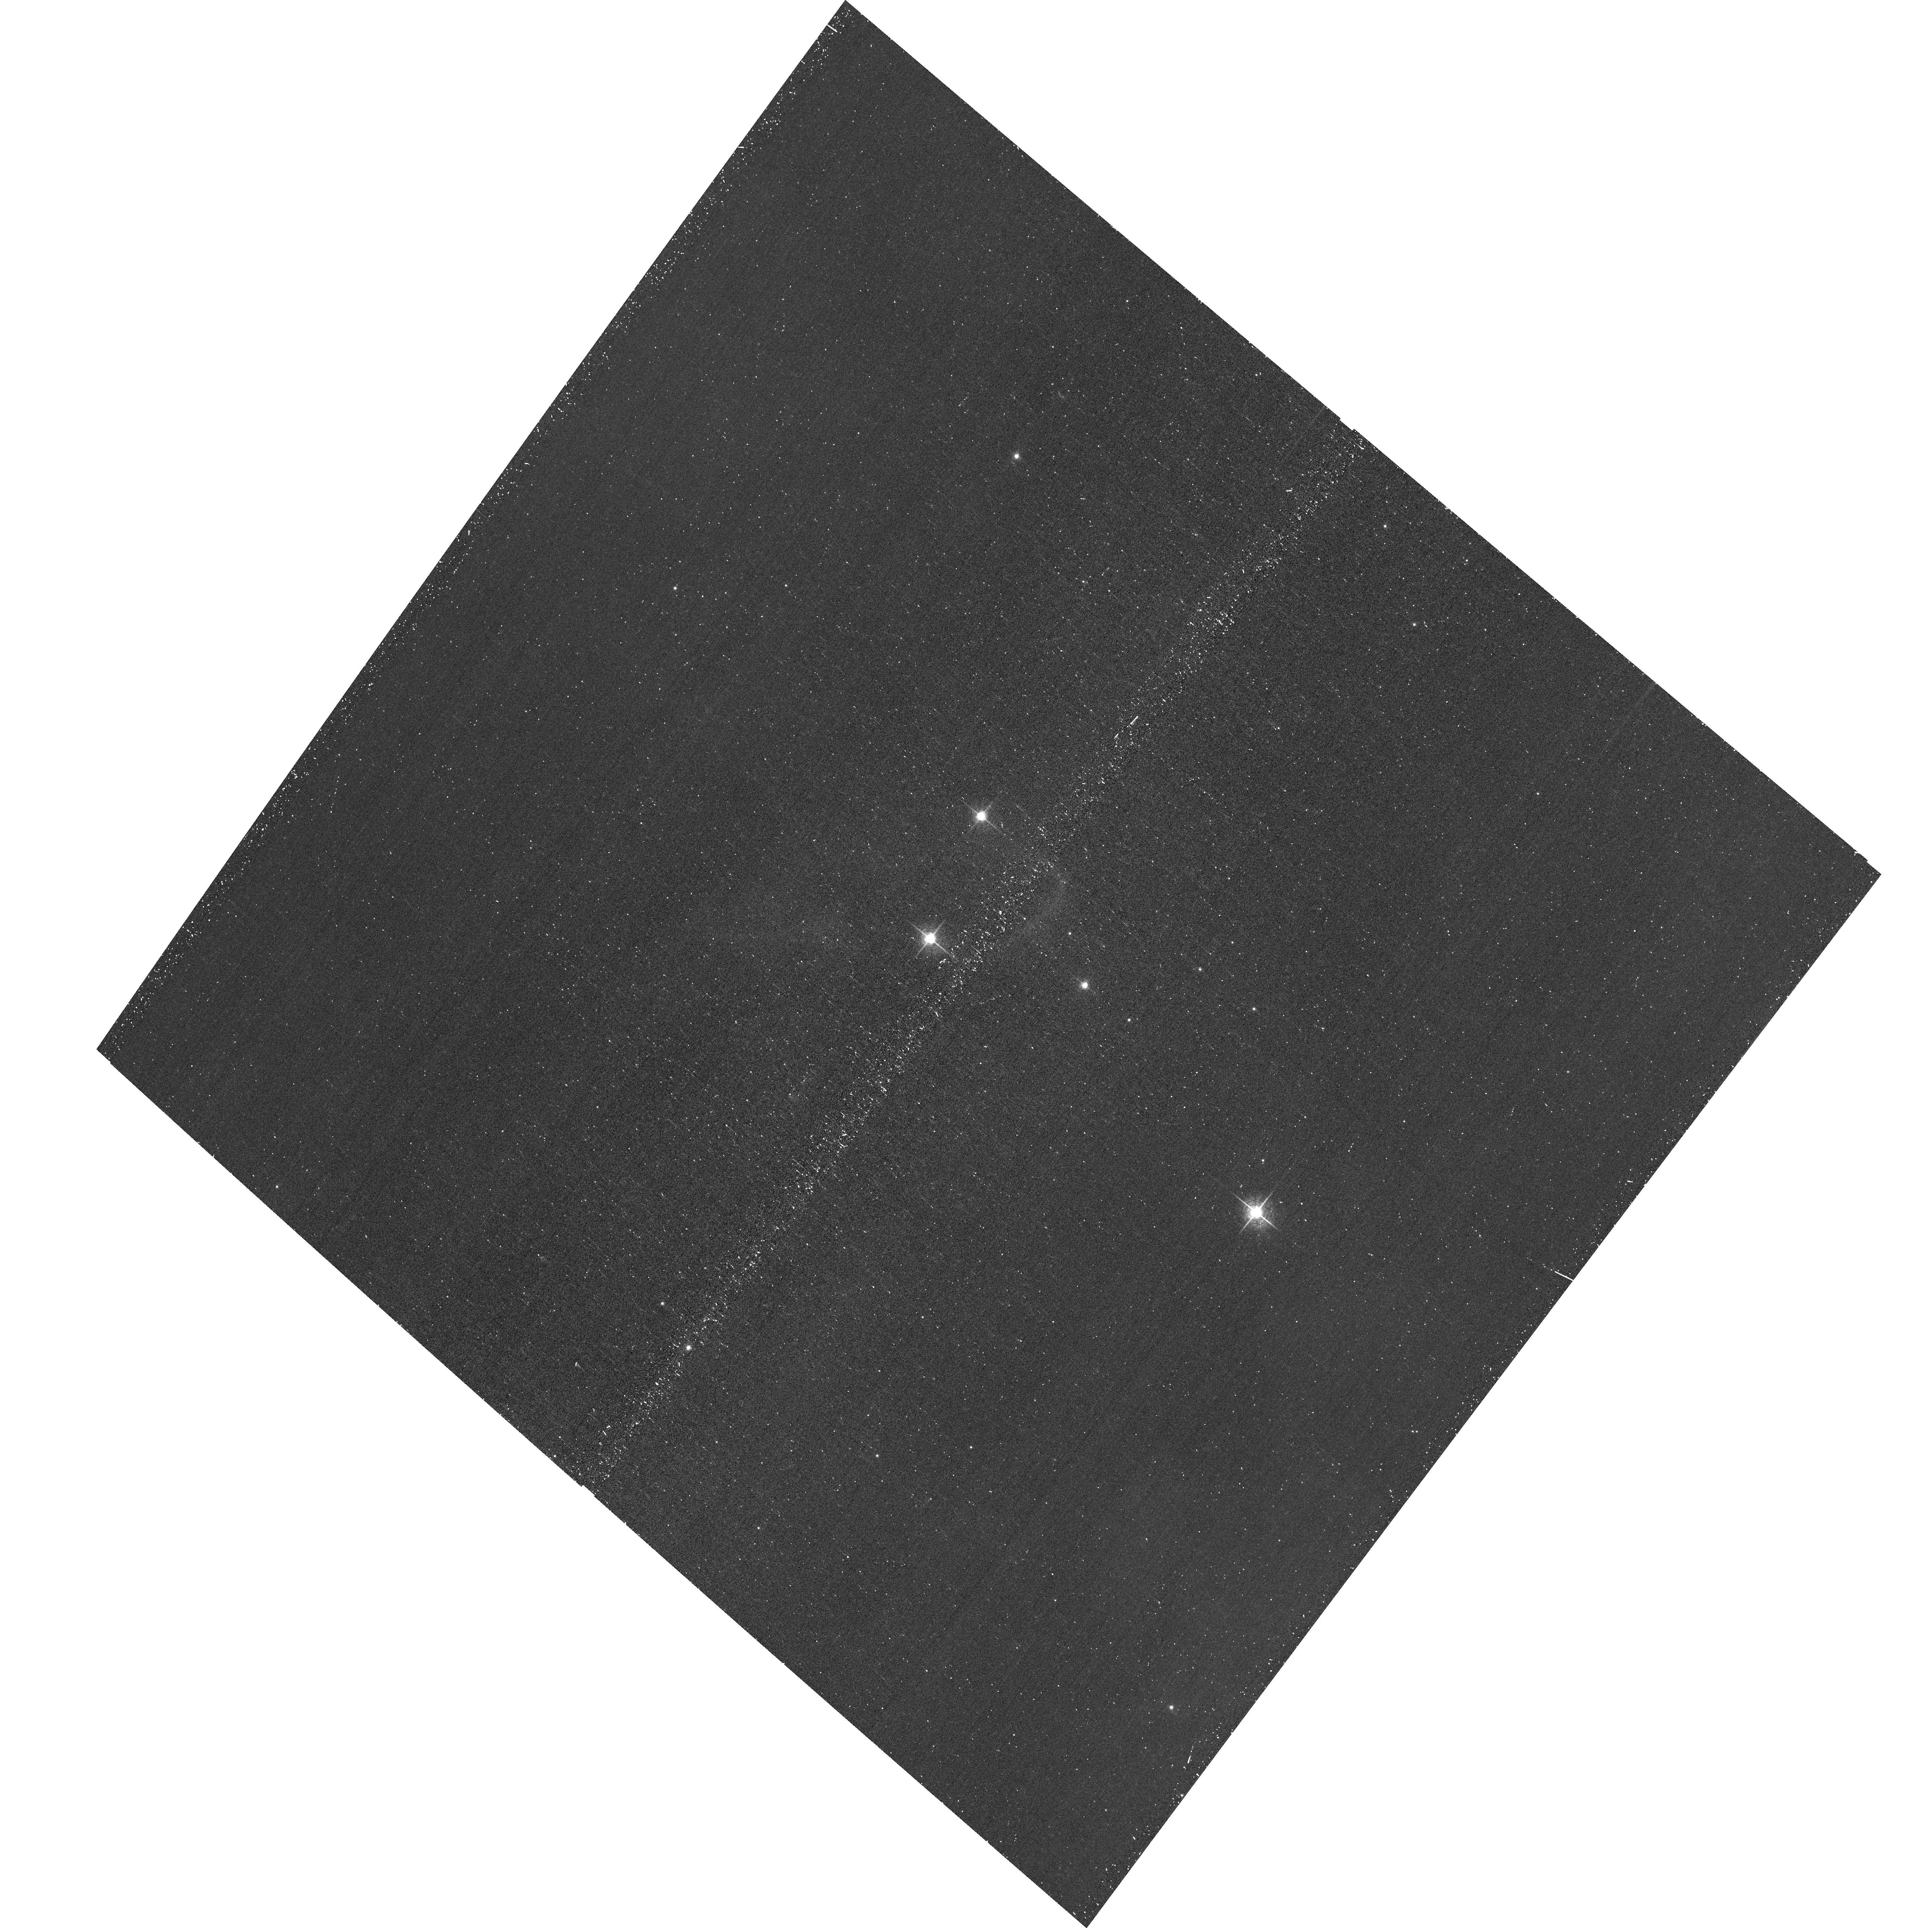
Target: J203448.0+411445
Instrument: ACS/WFC
Filter: F658N
Exposure: 15 min
Observation ID: hst_15208_05_acs_wfc_f658n_jdnn05

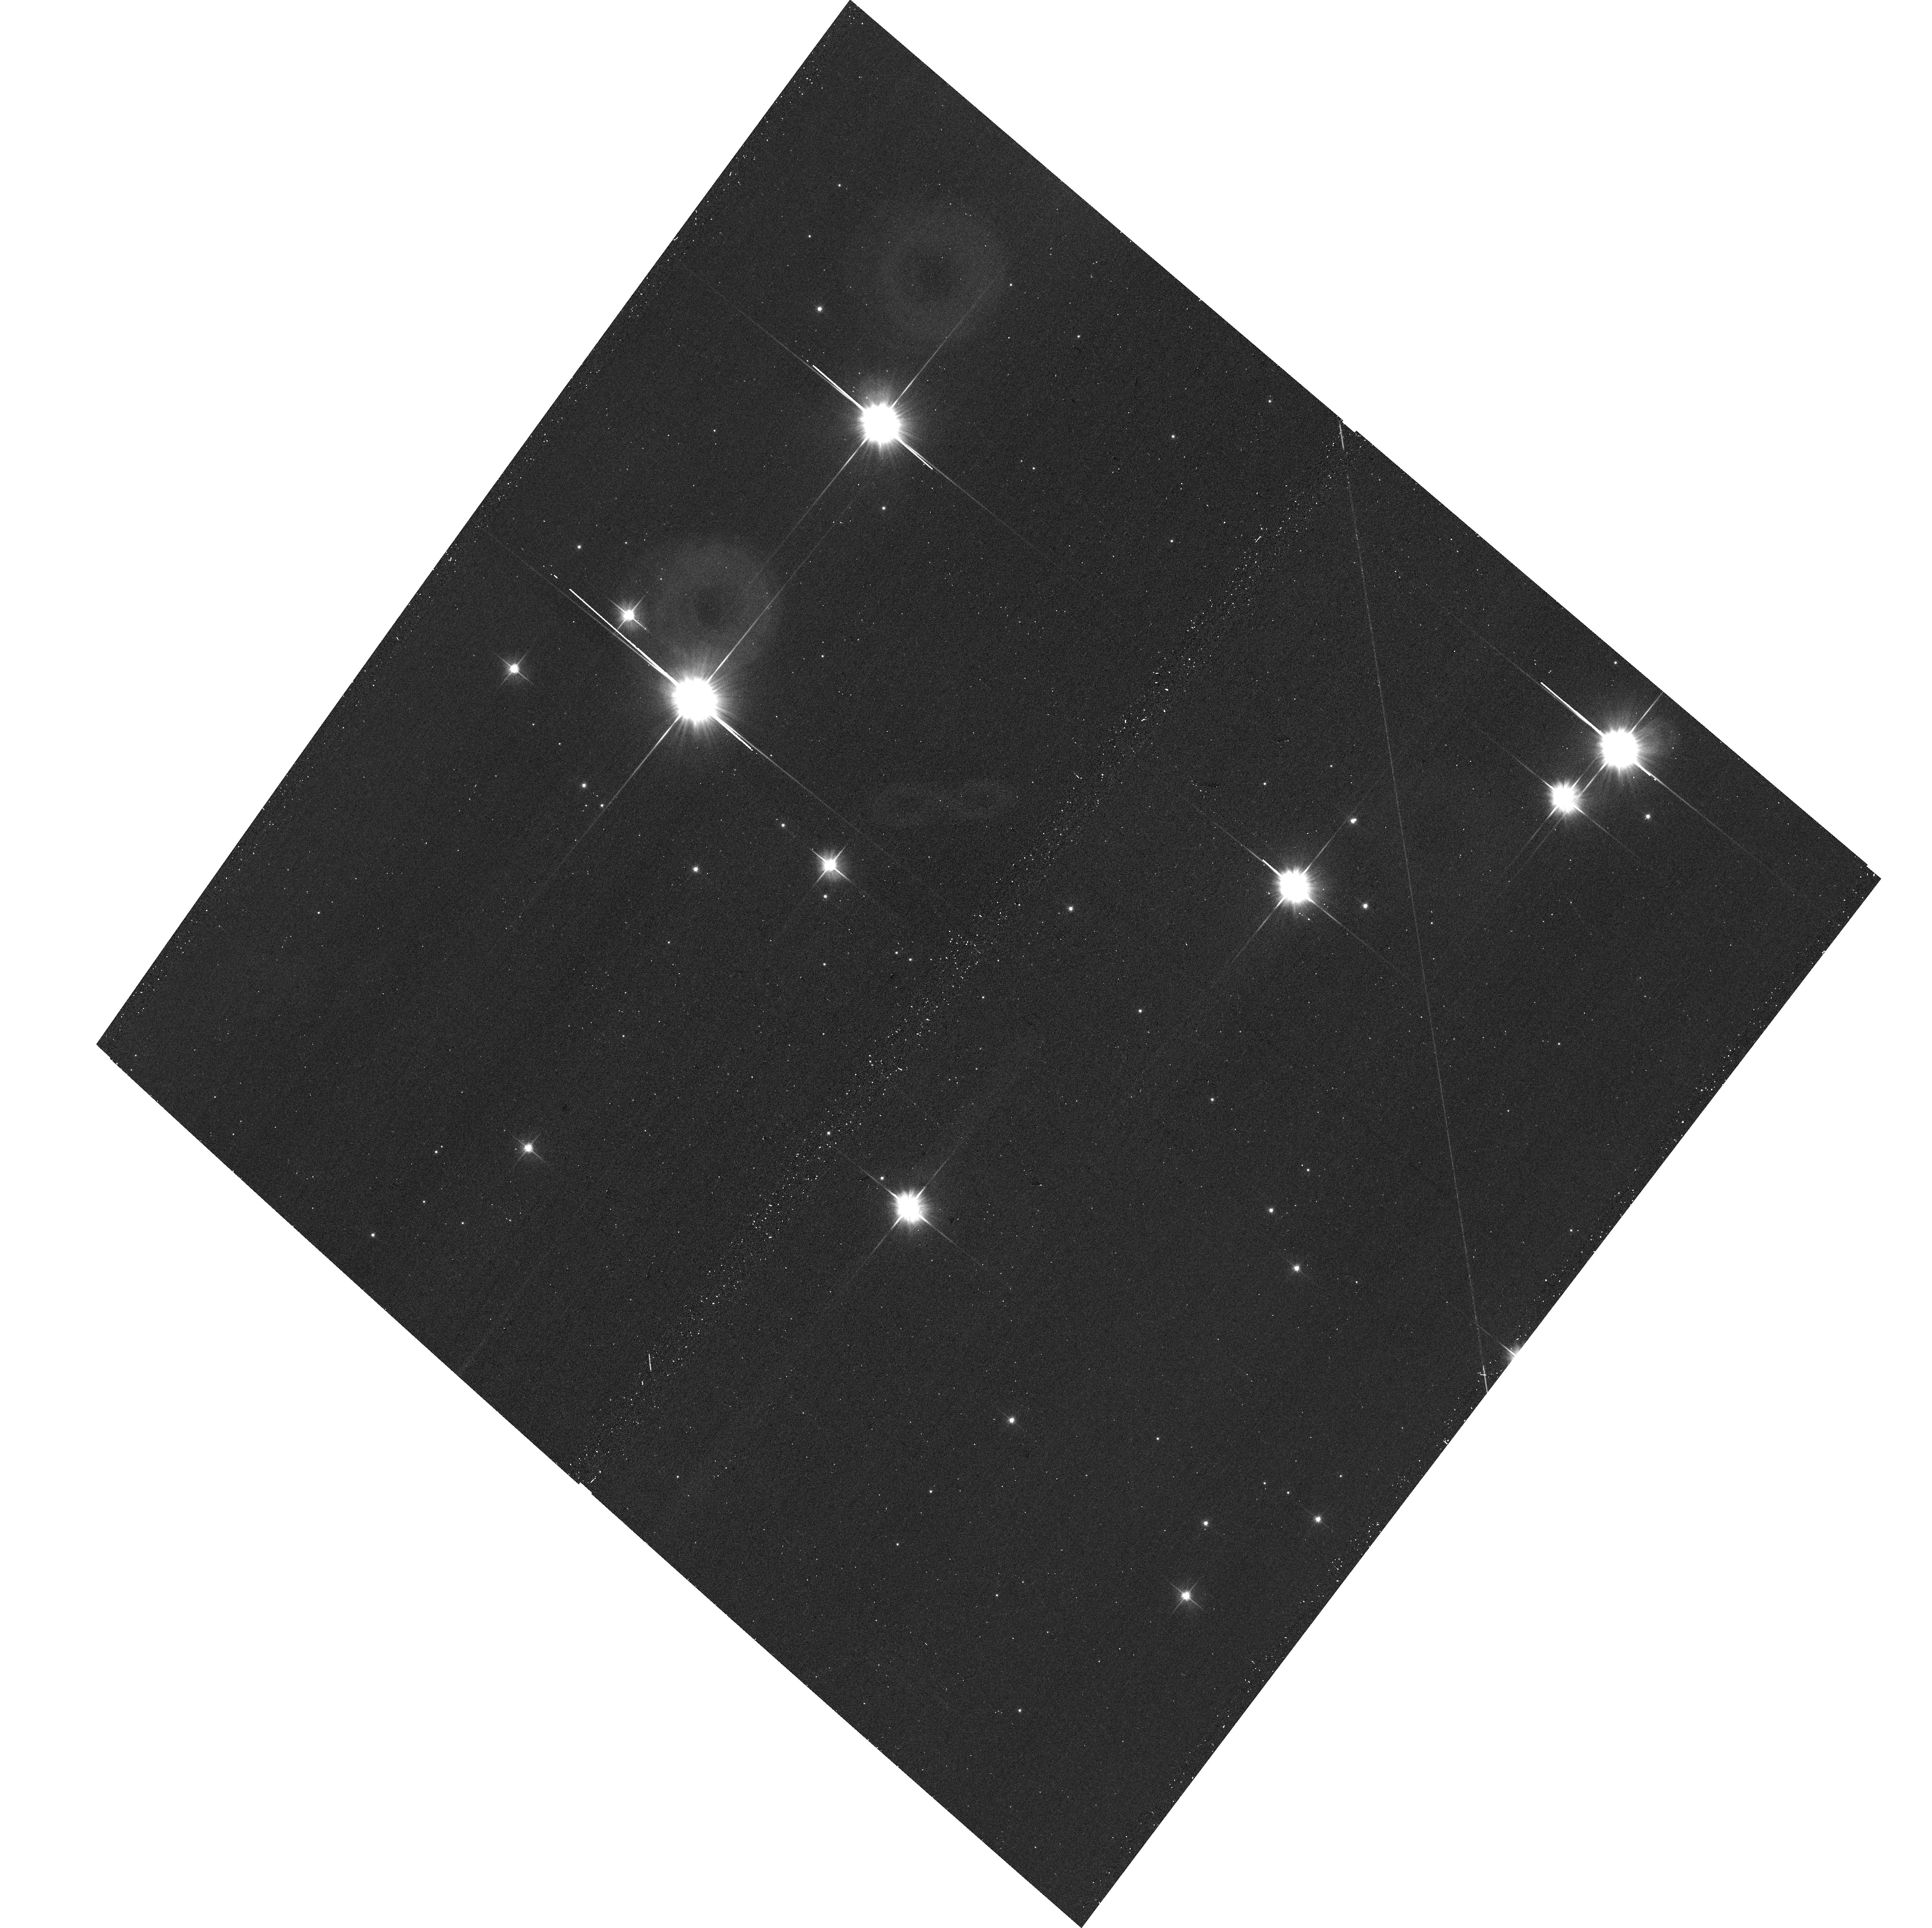
Target: J203642.5+394952
Instrument: ACS/WFC
Filter: F606W
Exposure: 12 min
Observation ID: hst_15208_06_acs_wfc_f606w_jdnn06

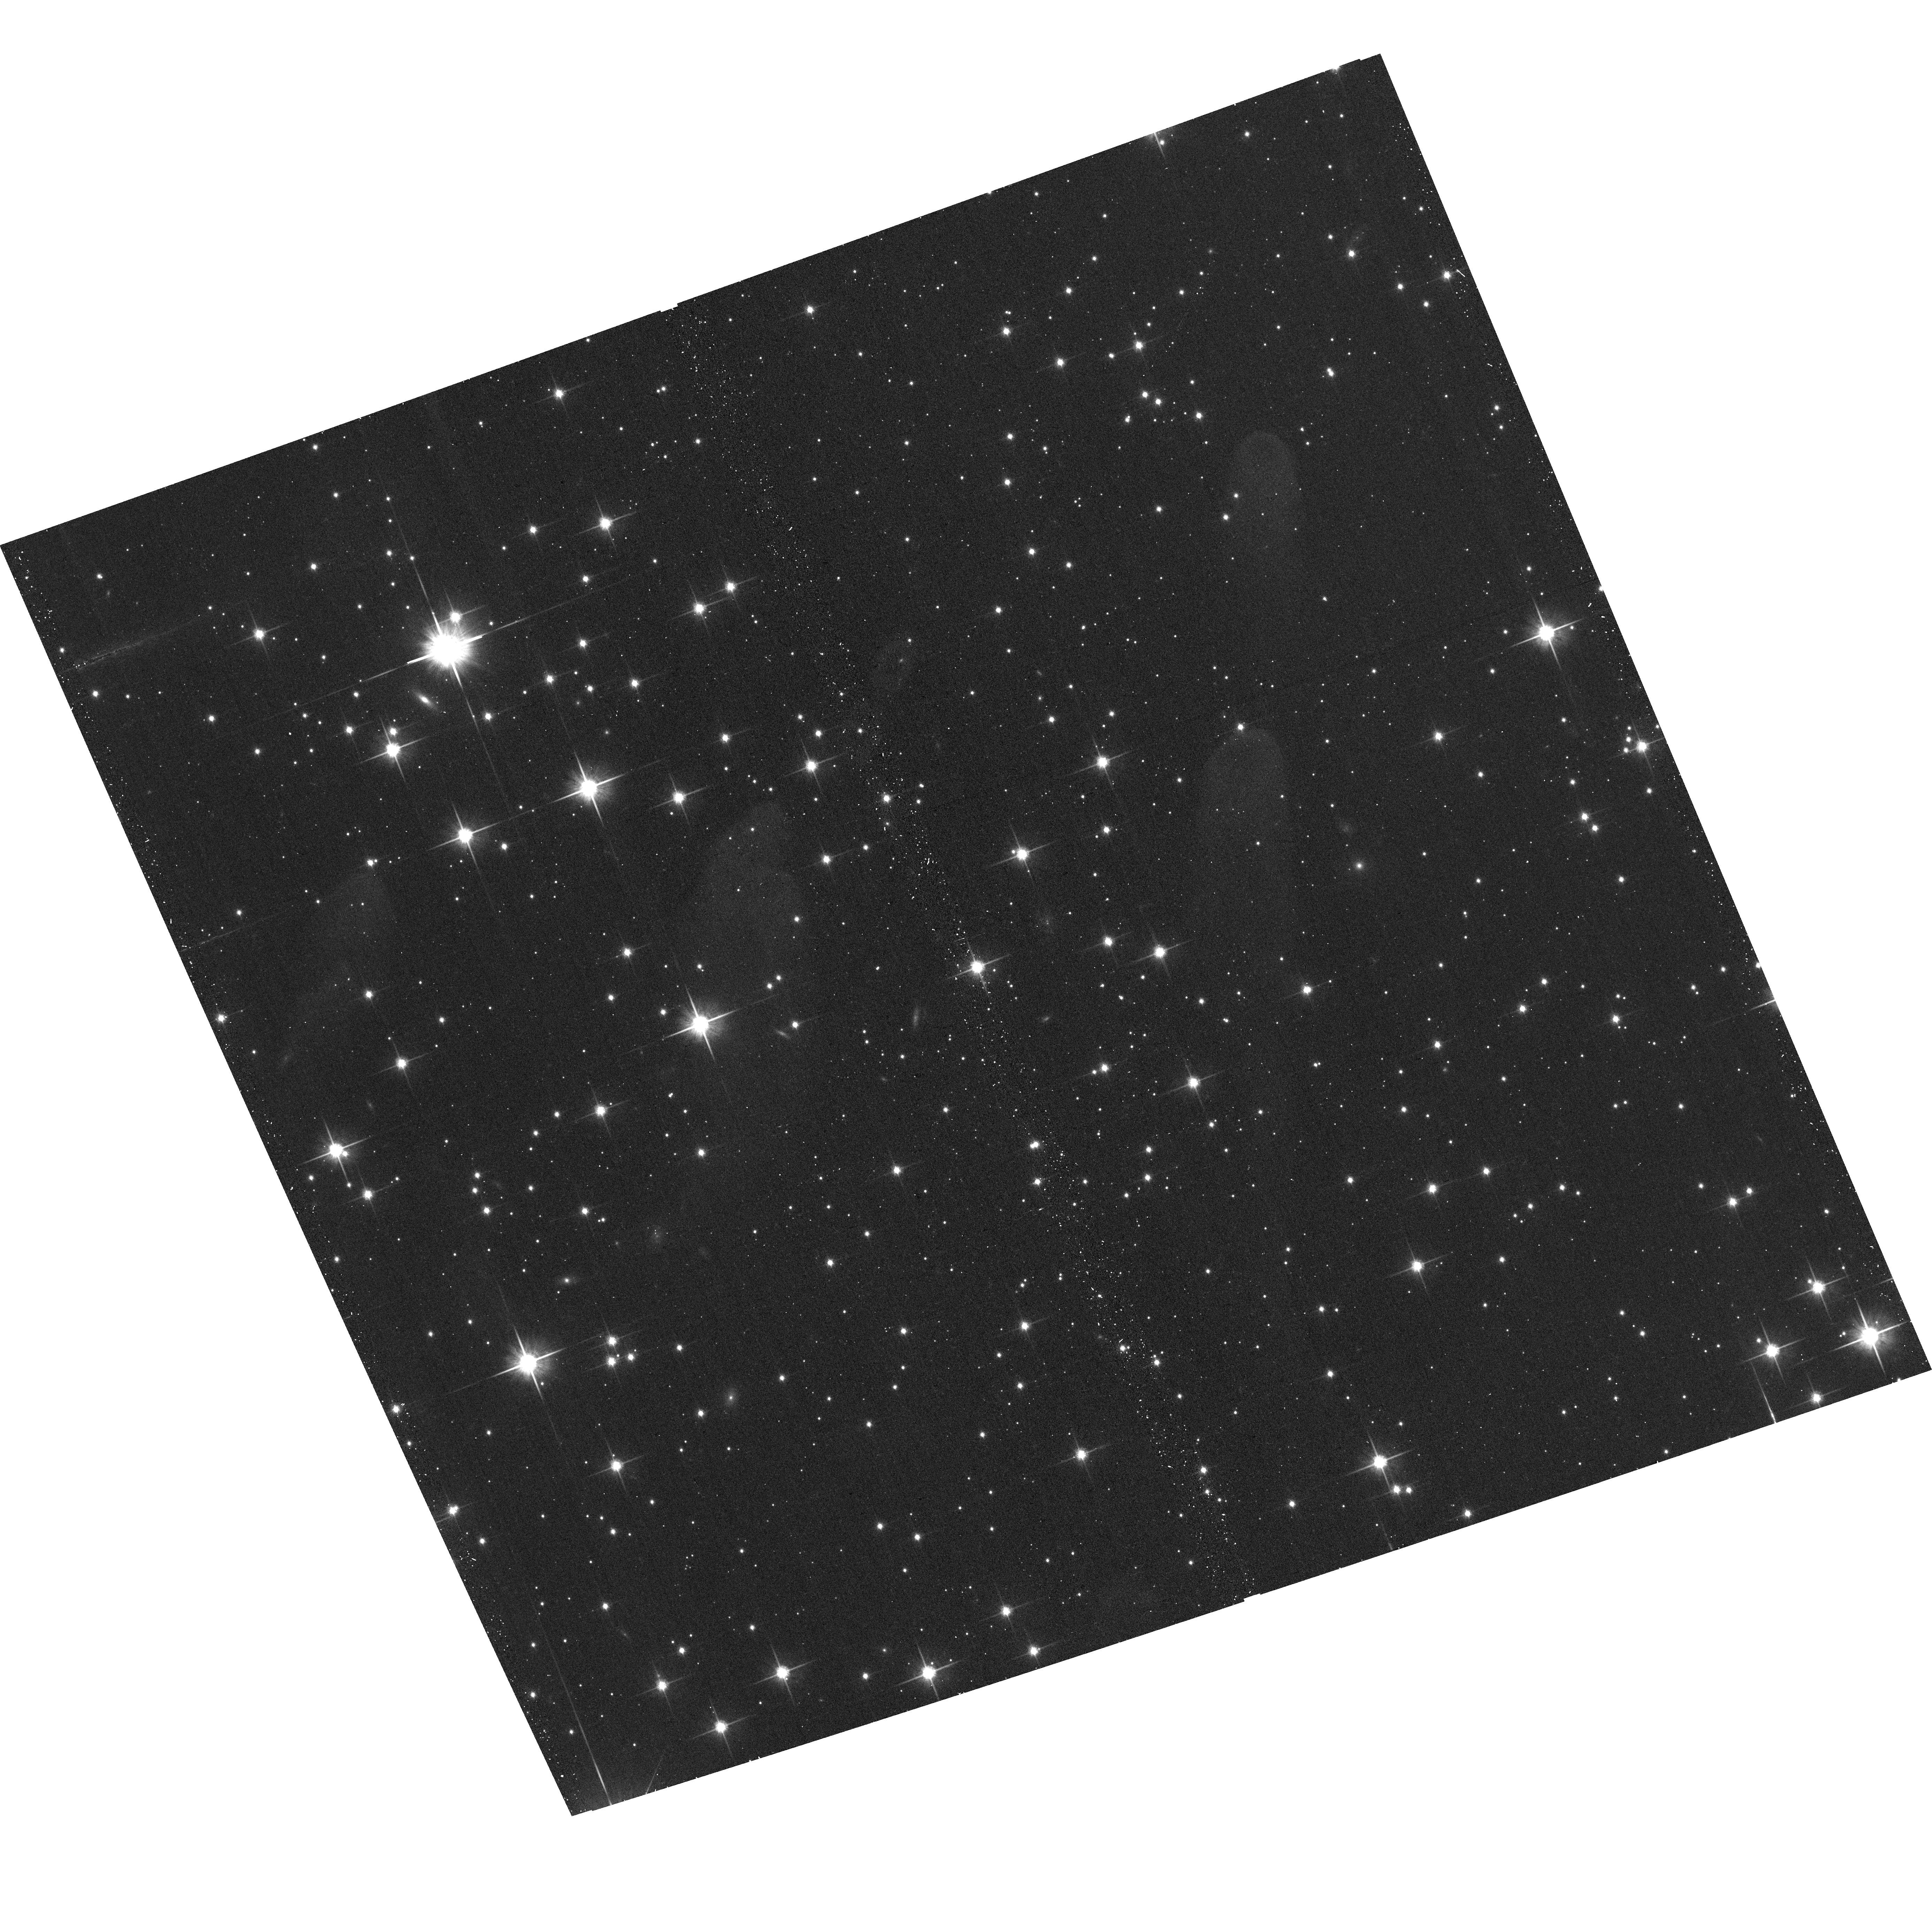
Target: J025941.7+601059
Instrument: ACS/WFC
Filter: F814W
Exposure: 12 min
Observation ID: hst_15208_07_acs_wfc_f814w_jdnn07

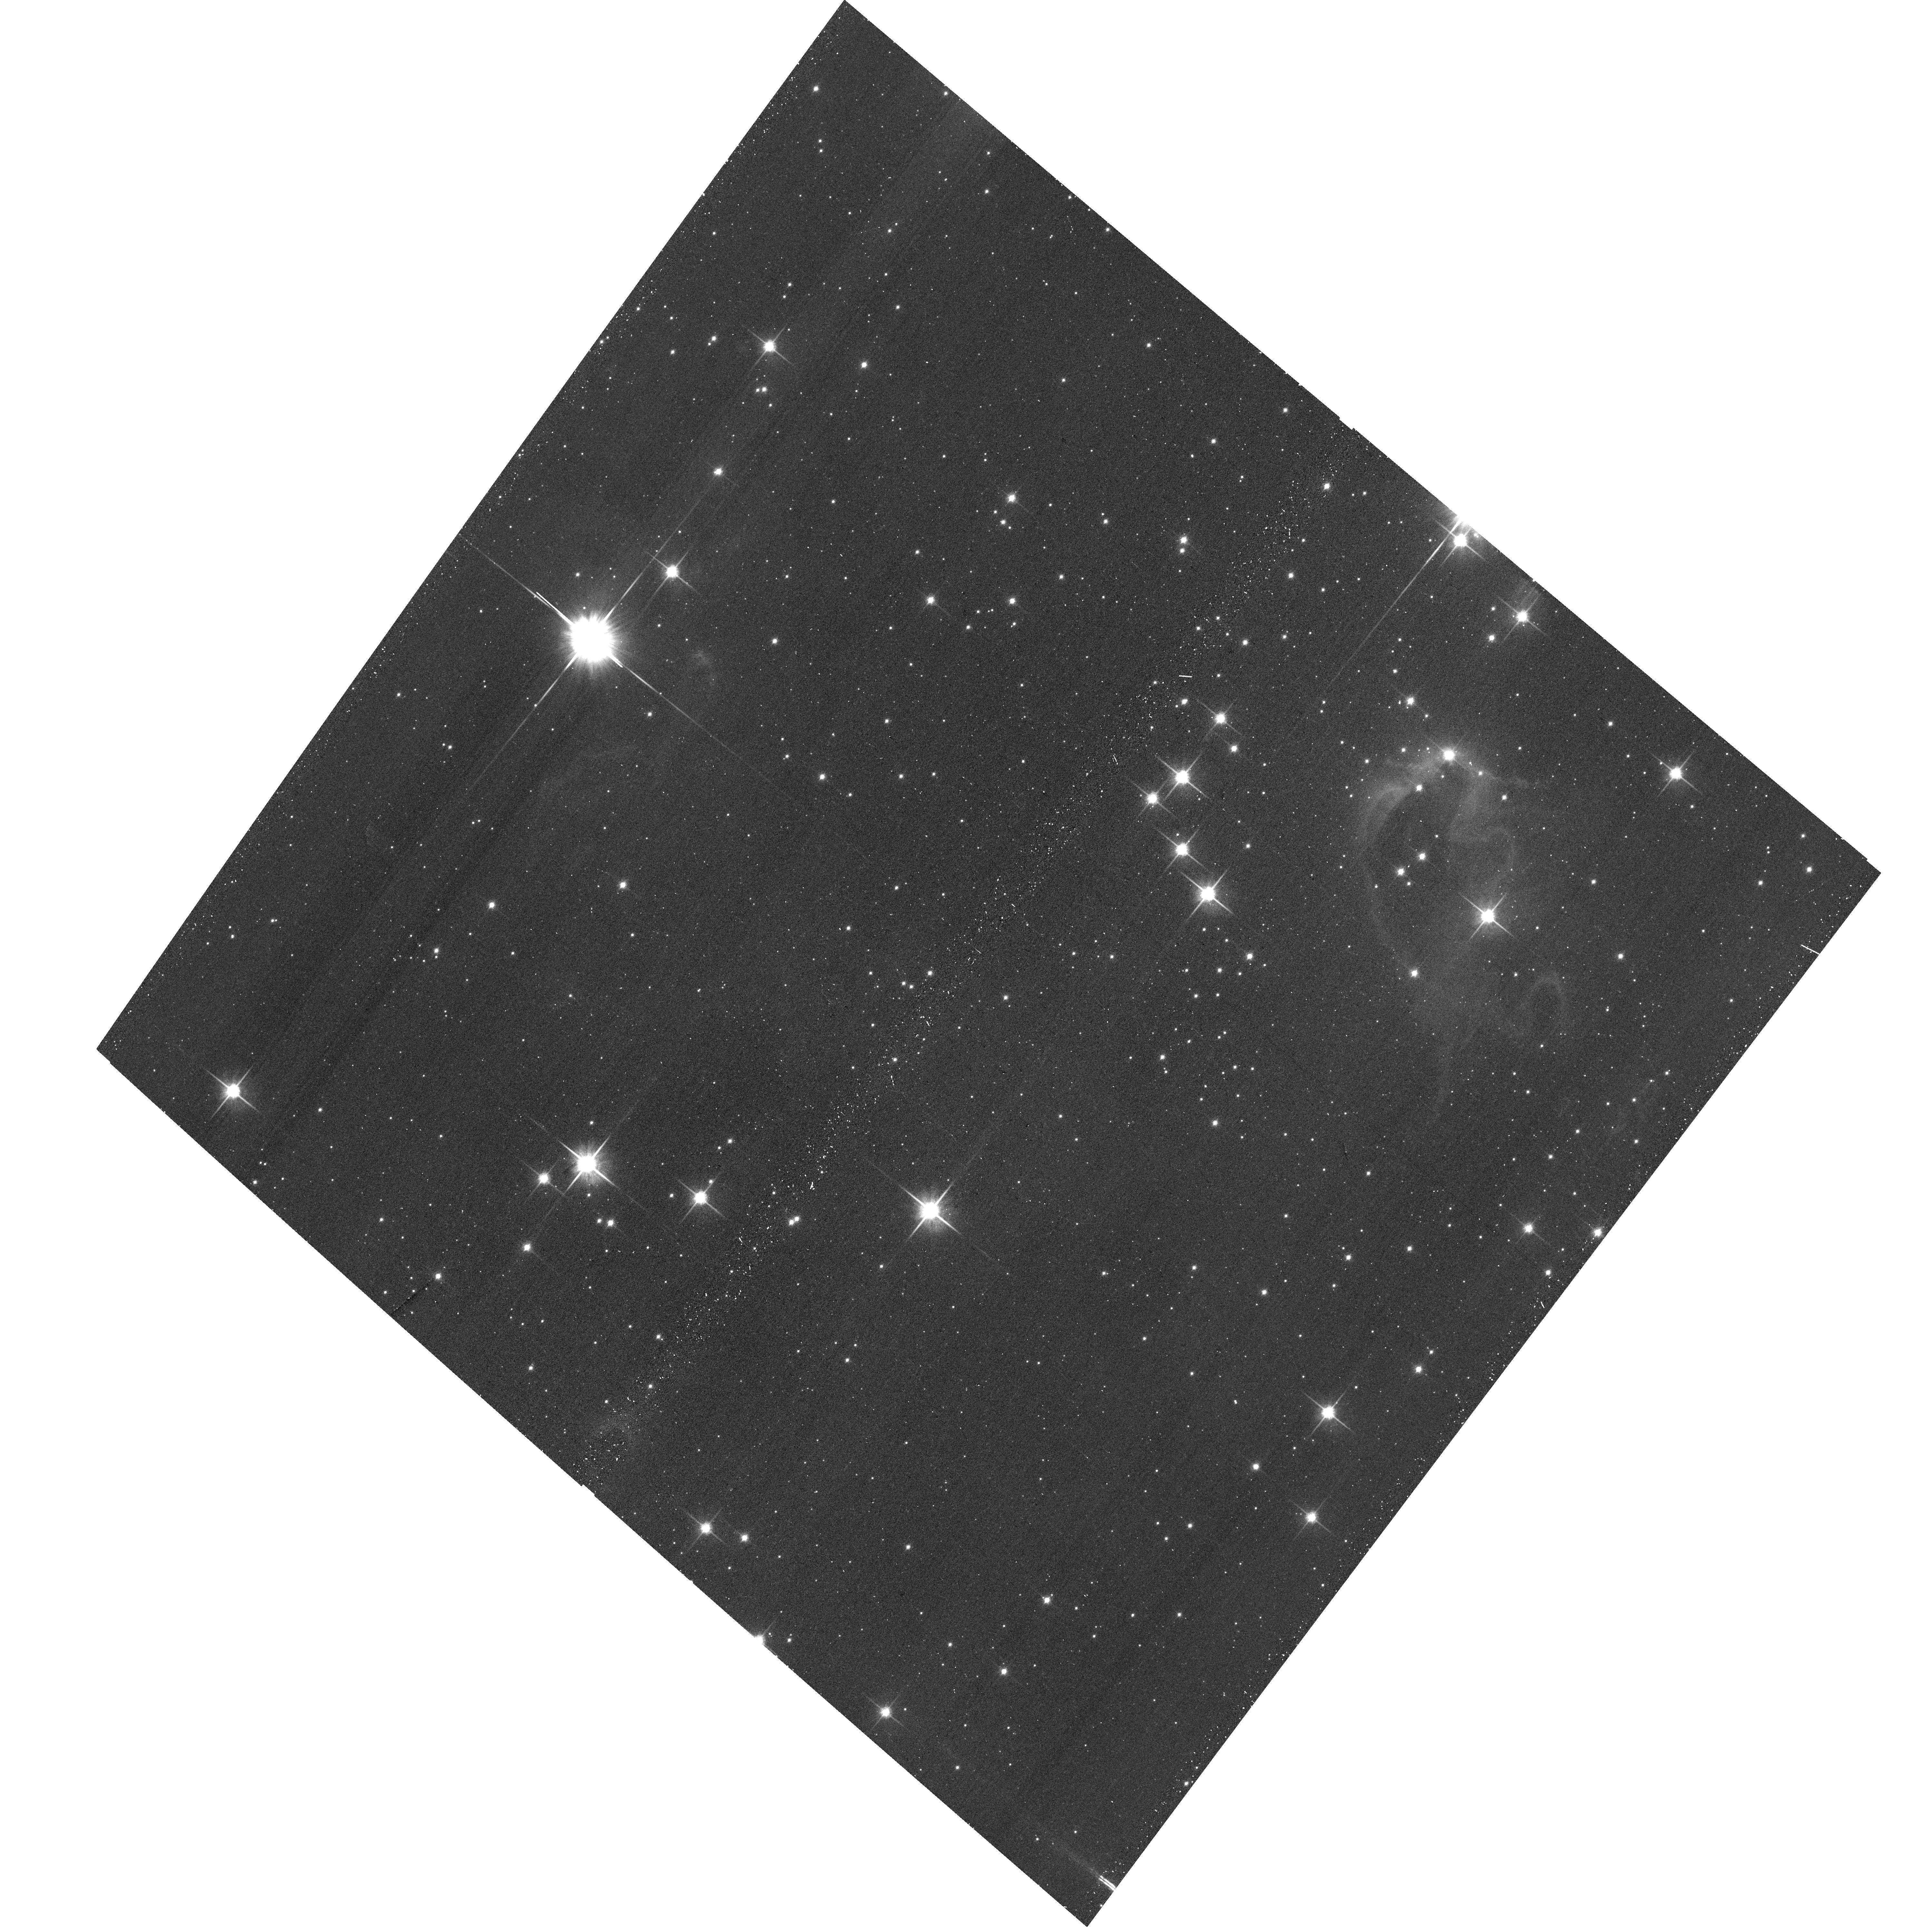
Target: J203311.6+404125
Instrument: ACS/WFC
Filter: F814W
Exposure: 12 min
Observation ID: hst_15208_02_acs_wfc_f814w_jdnn02

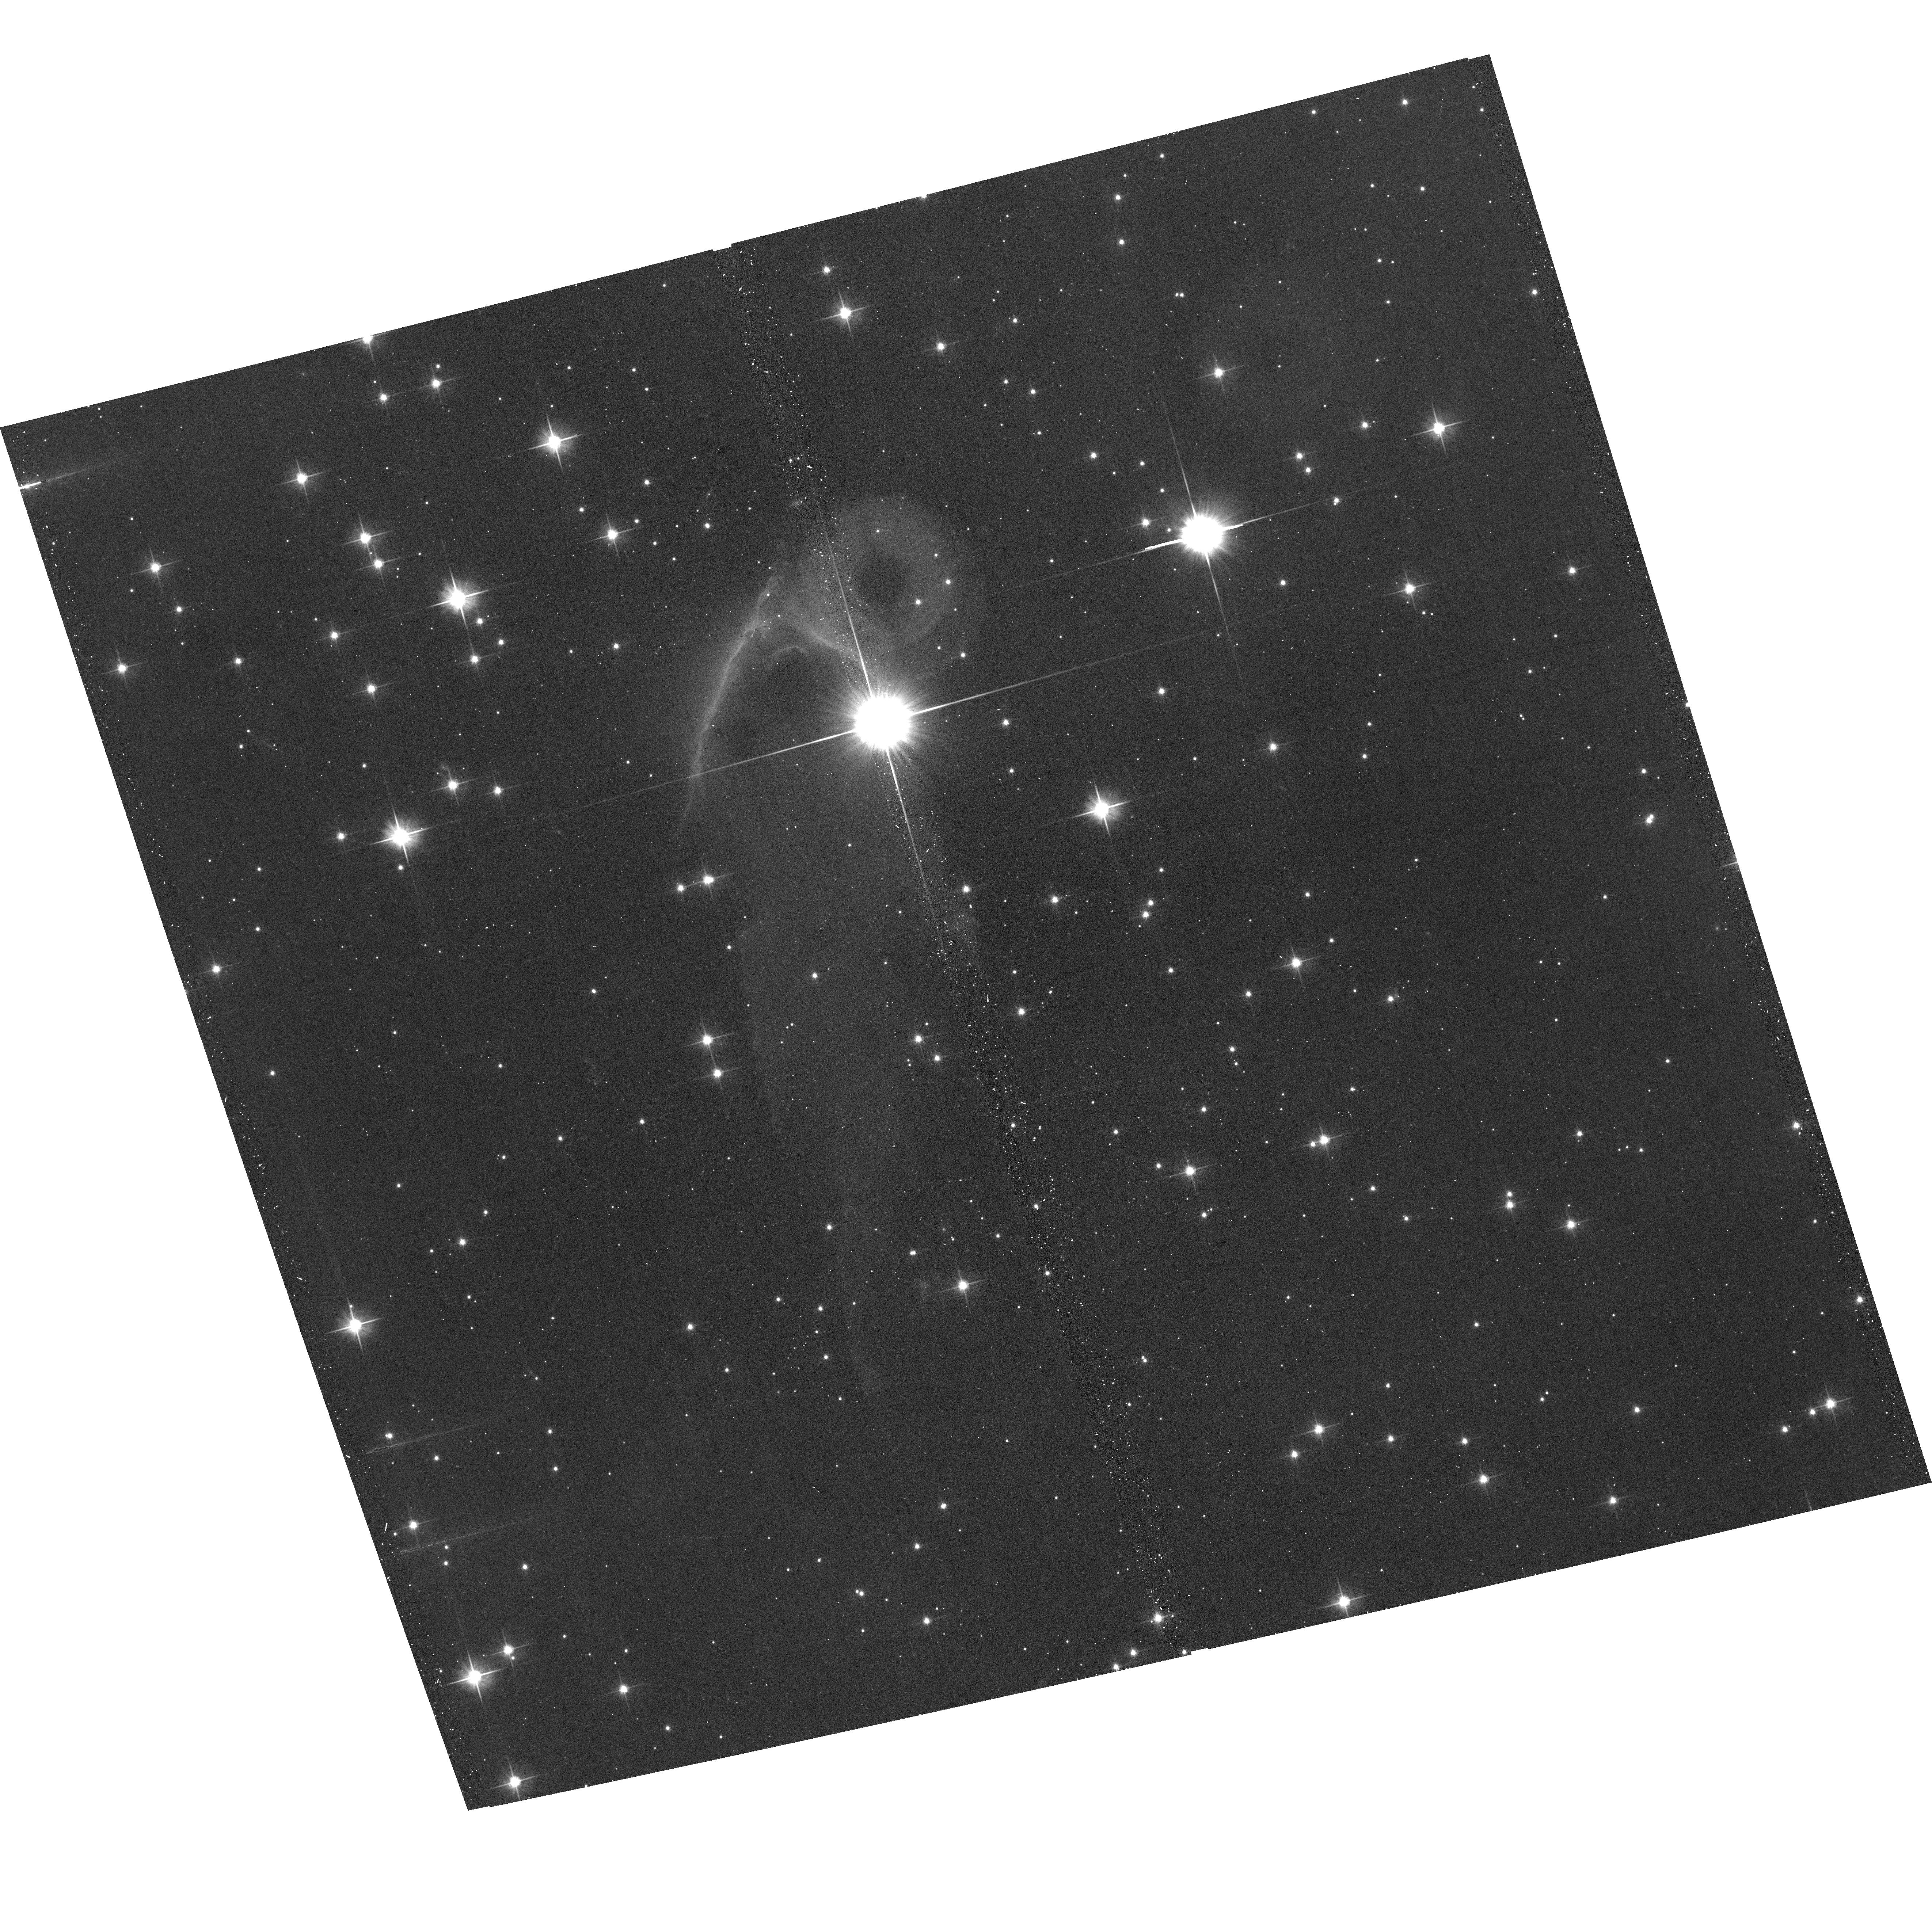
Target: J025027.7+600849
Instrument: ACS/WFC
Filter: F606W
Exposure: 12 min
Observation ID: hst_15208_10_acs_wfc_f606w_jdnn10

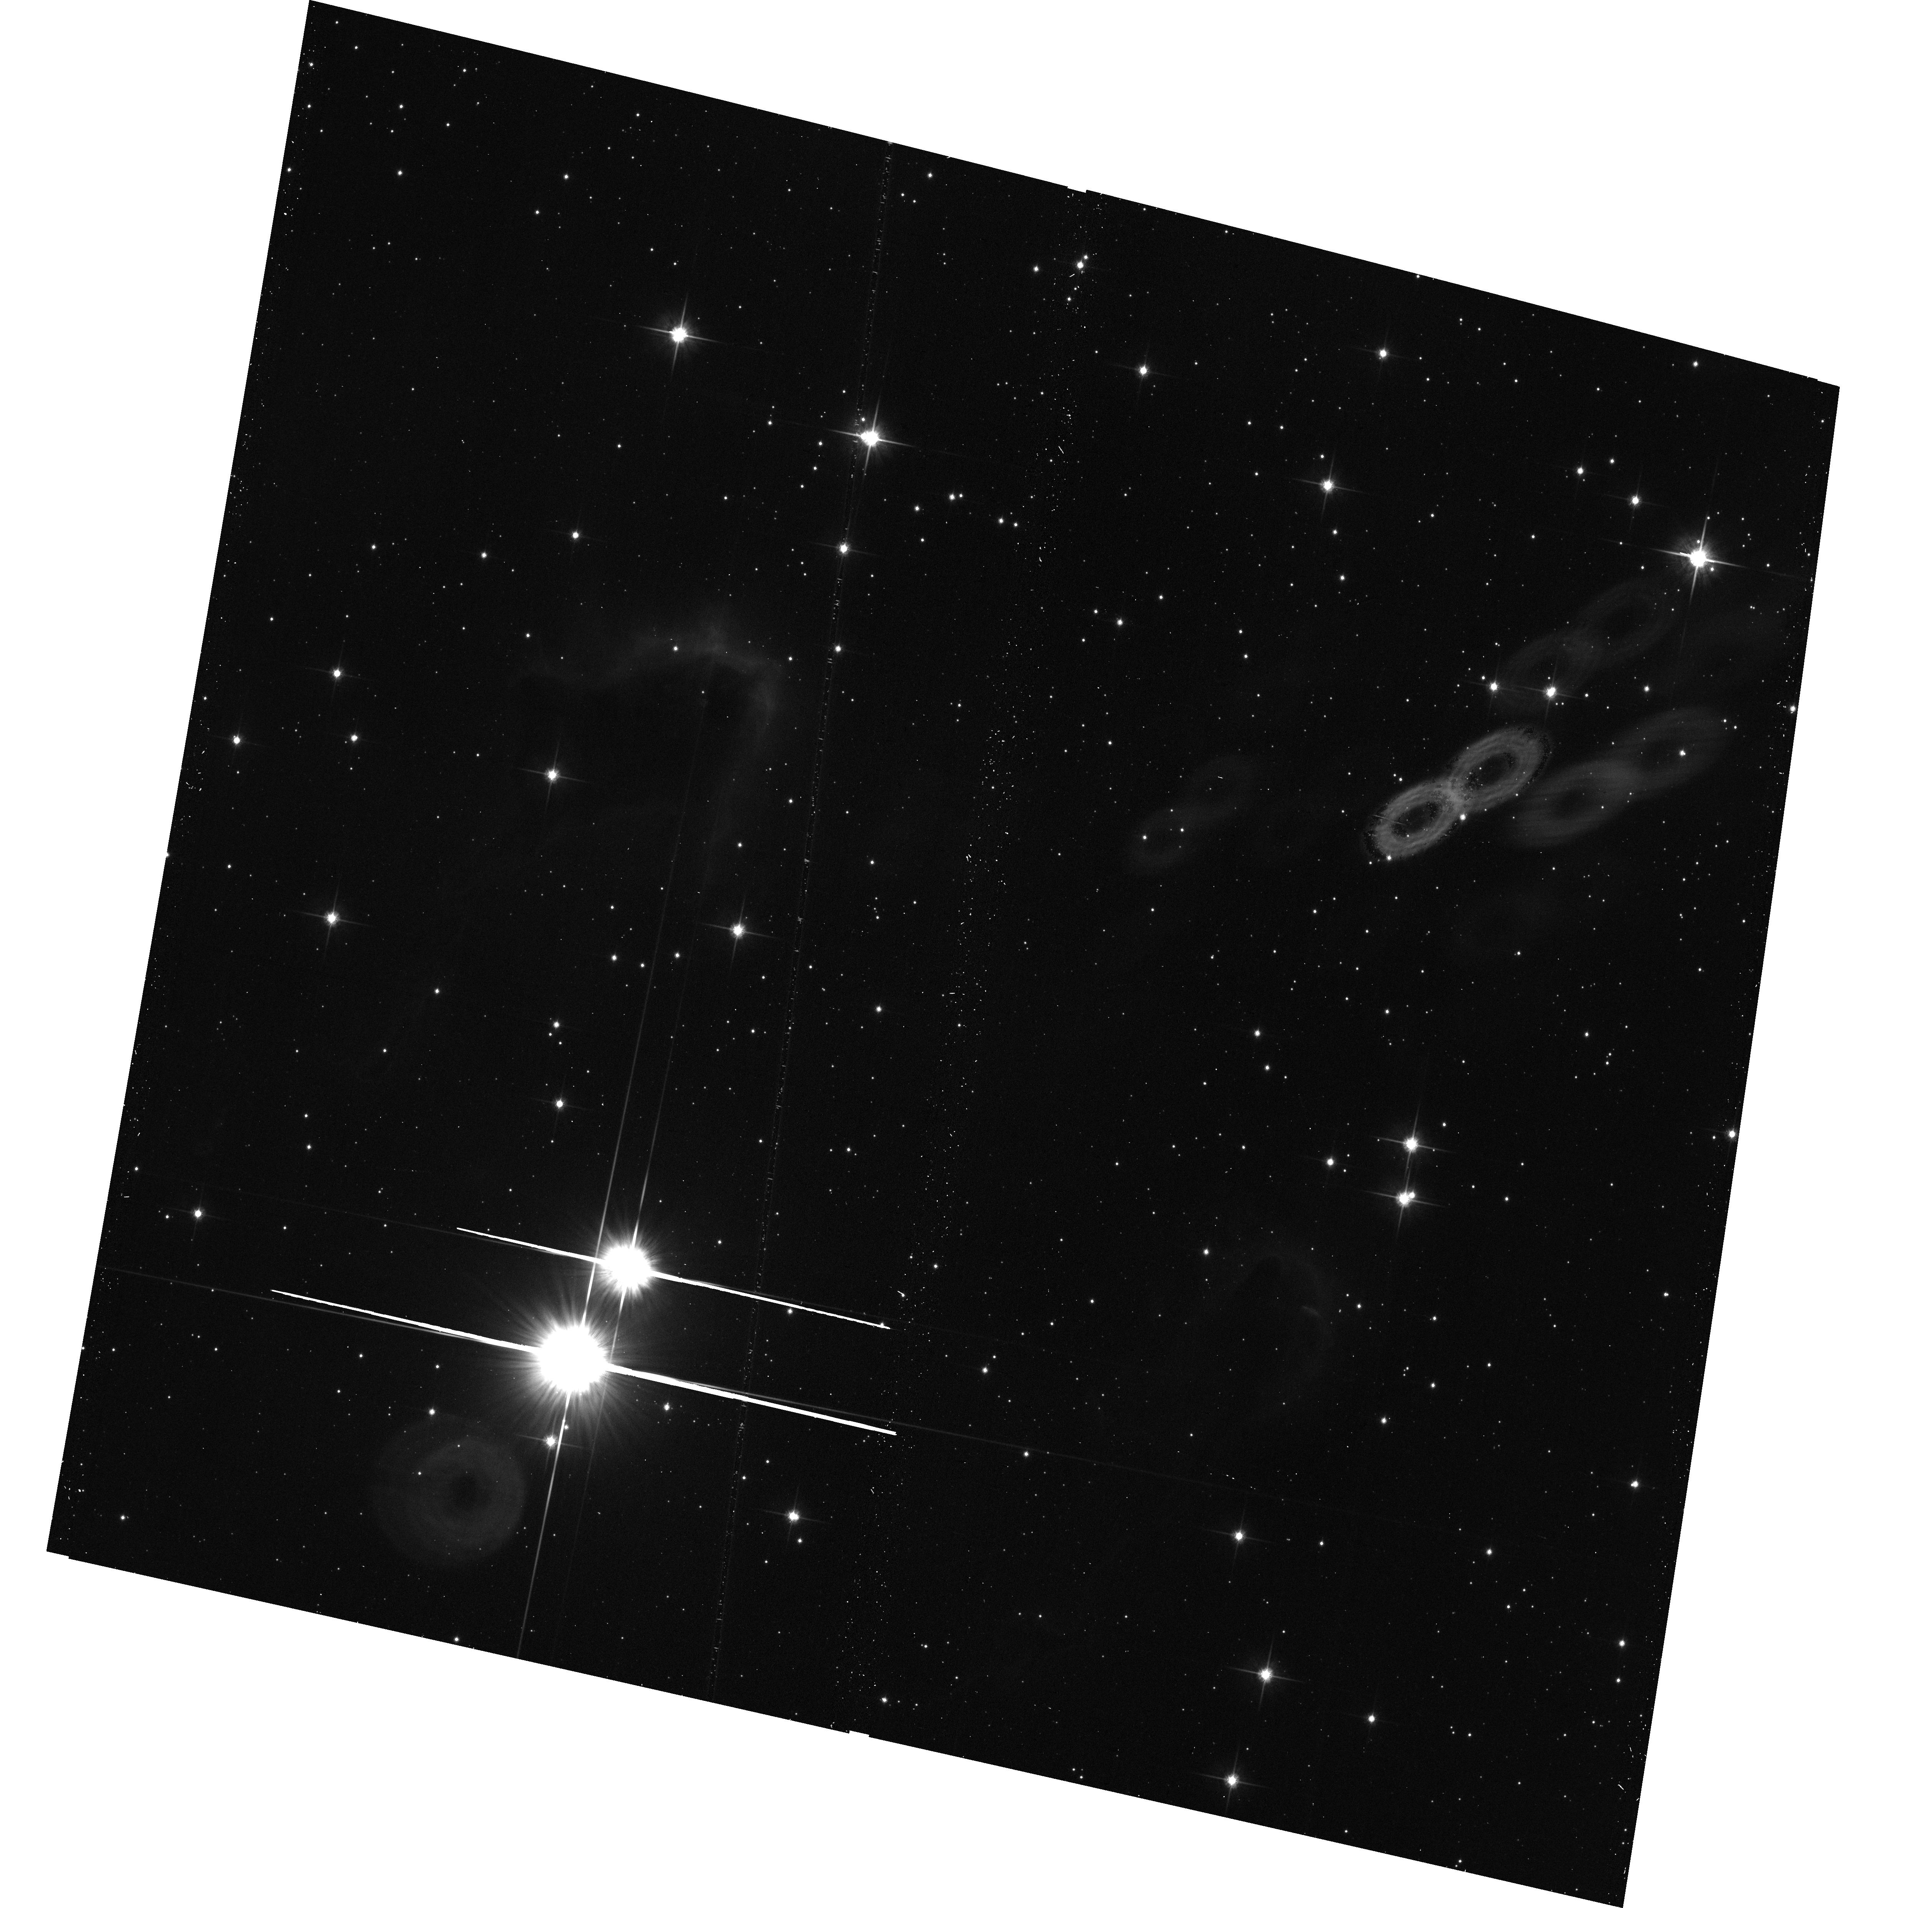
Target: J203441.7+405216
Instrument: ACS/WFC
Filter: F814W
Exposure: 12 min
Observation ID: hst_15208_01_acs_wfc_f814w_jdnn01

Star-Formation in Free-Floating Evaporating Gaseous Globules (PI: Sahai, Raghvendra)

We propose to study the stellar embryos in select members of a newly recognized class of Free-floating Evaporating Gaseous Globules (frEGGS) embedded in HII regions and having head-tail shapes. We discovered two of these in the Cygnus massive star-forming region (MSFR) with HST, including one of the most prominent members of this class (IRAS20324). Subsequent archival searches of Spitzer imaging of MSFRs has allowed us to build a statistical sample of frEGGs. Our molecular-line observations show the presence of dense molecular cores with total gas masses of (0.5-few) Msun in these objects, and our radio continuum images and Halpha images (from the IPHAS survey) reveal bright photo-ionized peripheries around these objects. We hypothesize that frEGGs are density concentrations originating in giant molecular clouds, that, when subject to the sculpting and compression by strong winds and UV radiation from massive stars, become active star-forming cores. For the 4 frEGGs with HST or near-IR AO images showing young stars and bipolar cavities produced by their jets or collimated outflows, the symmetry axis points roughly toward the external ionizing star or star cluster - exciting new evidence for our overpressure-induced star formation hypothesis. We propose to test this hypothesis by imaging 24 frEGGs in two nearby MSFRs that represent different radiation-dominated environments. Using ACS imaging with filters F606W, F814W, & F658N (Ha+[NII]), we will search for jets and outflow-excavated cavities, investigate the stellar nurseries inside frEGGs, and determine whether the globules are generally forming multiple star systems or small clusters, as in IRAS20324.